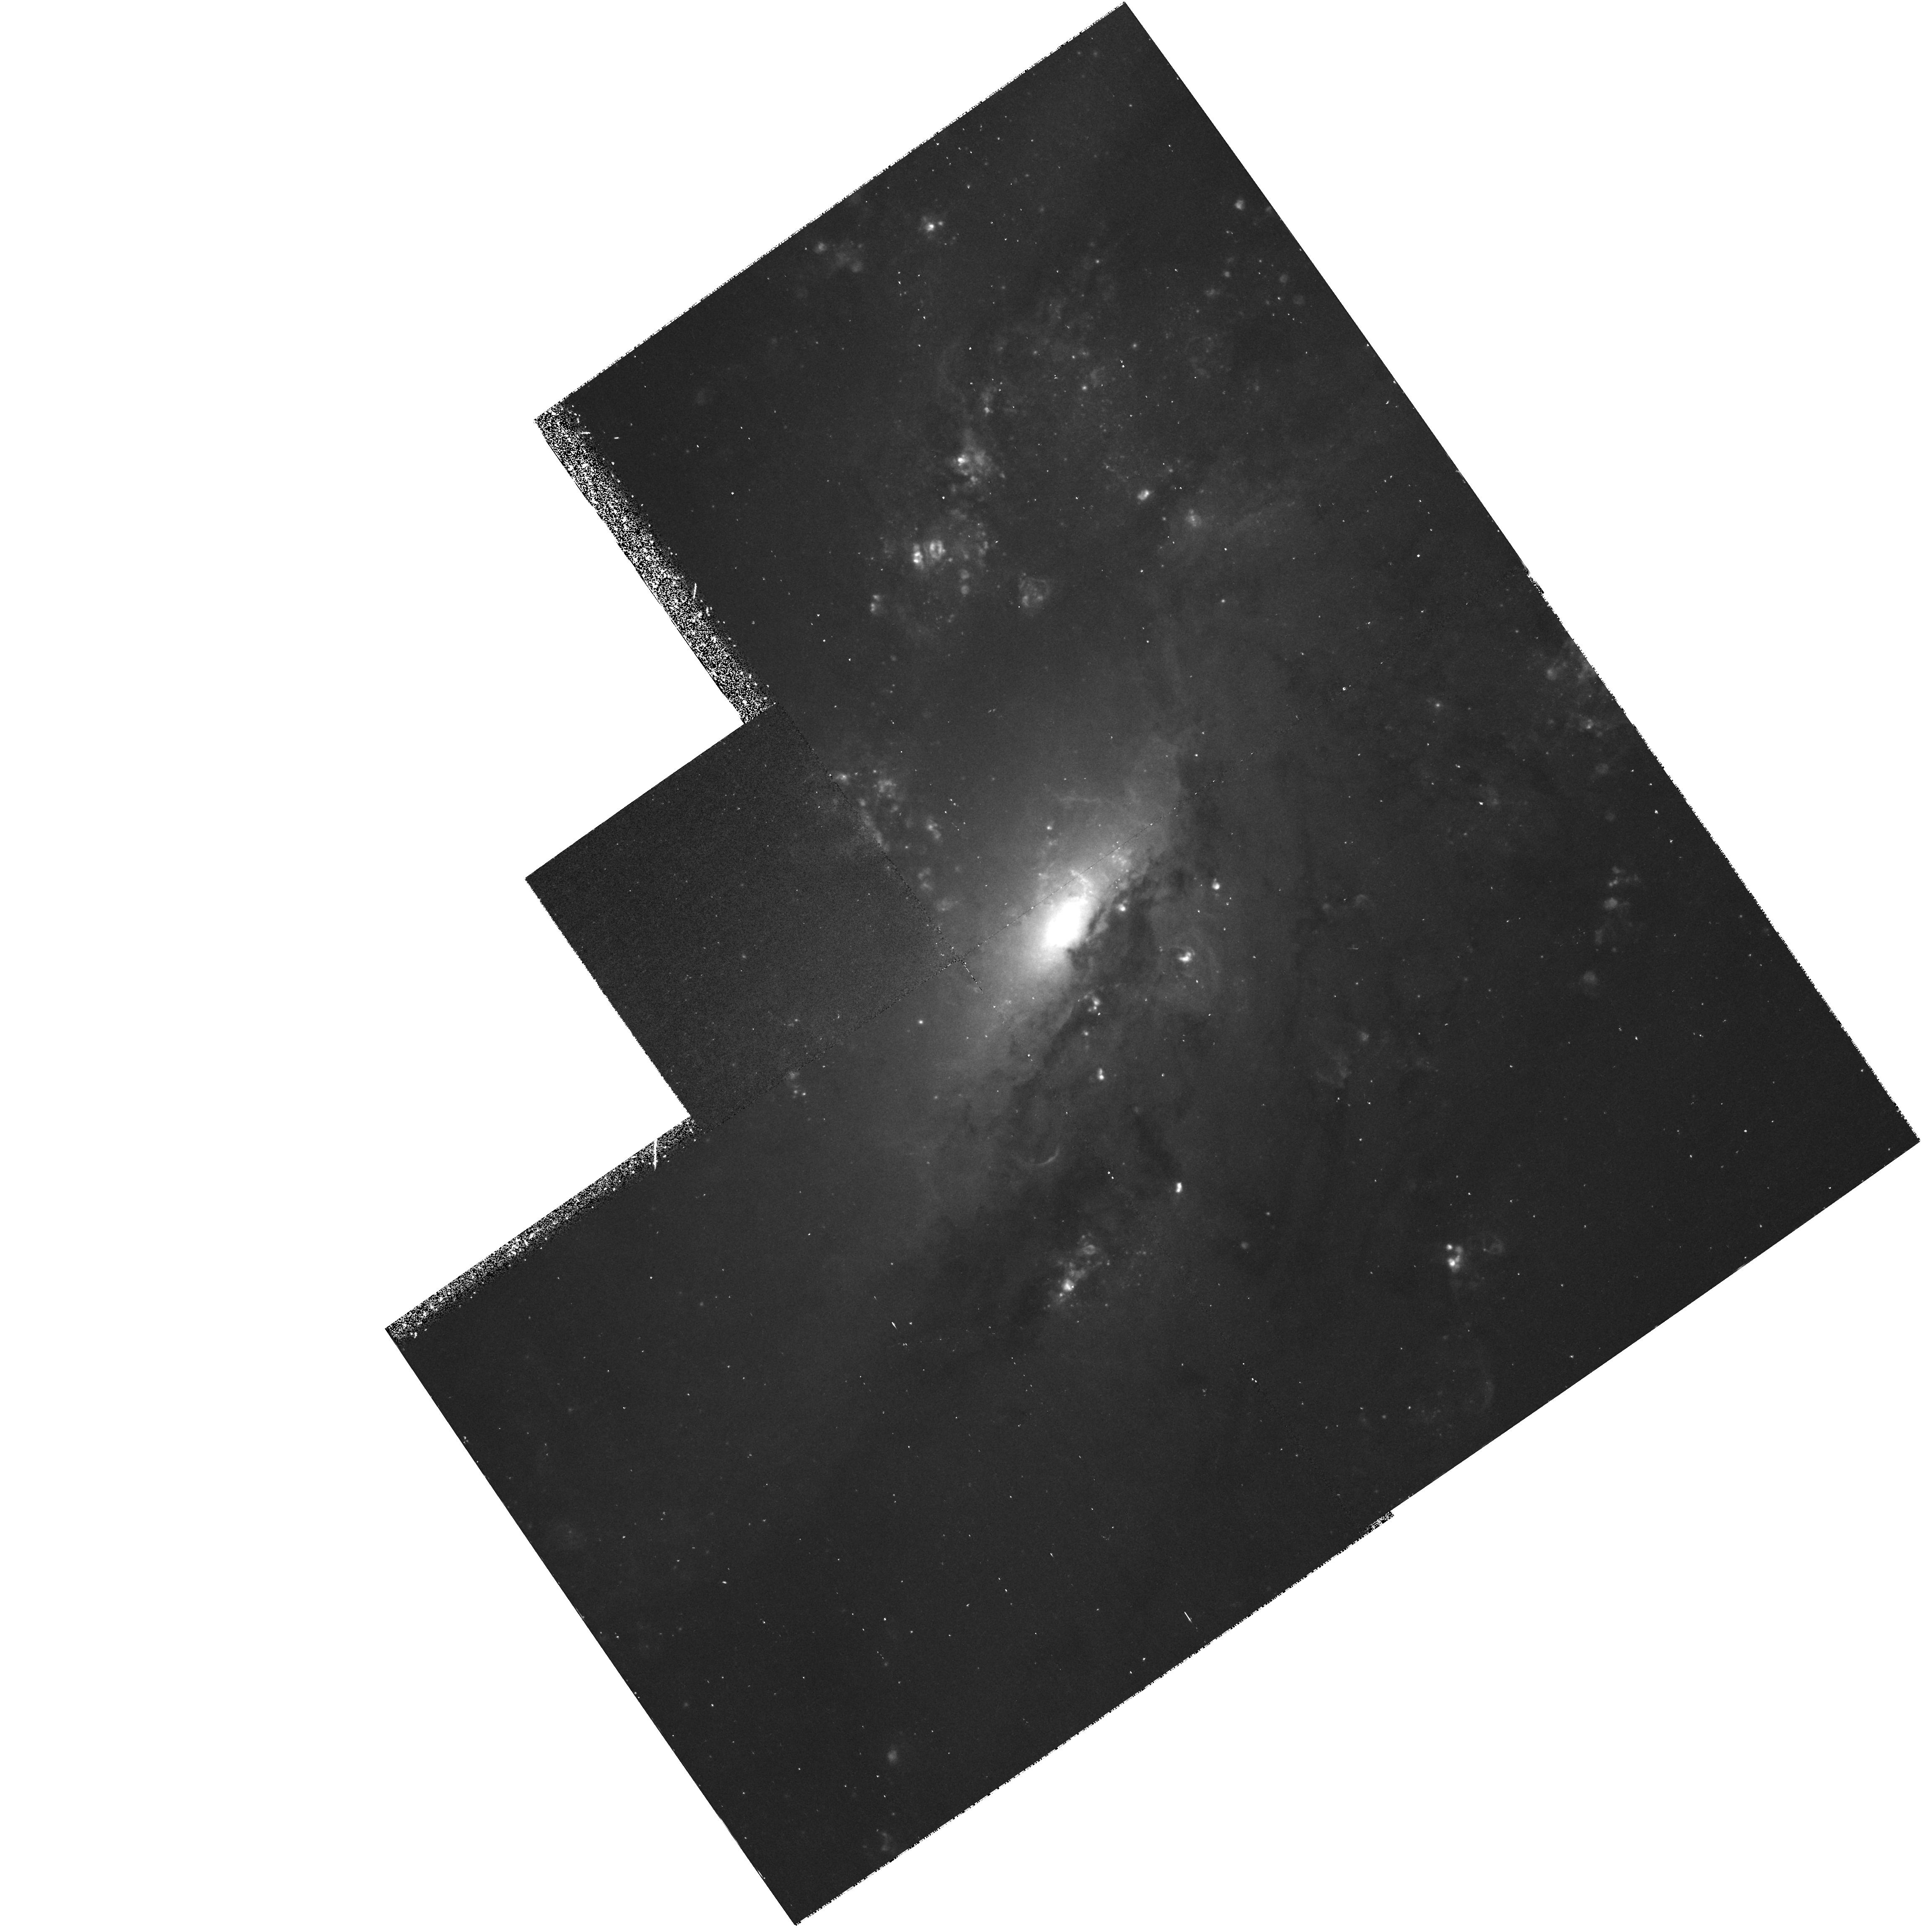
Target: NGC4258-JETS
Instrument: WFPC2/PC
Filter: F658N
Exposure: 45 min
Observation ID: hst_6563_03_wfpc2_pc_f658n_u3l503

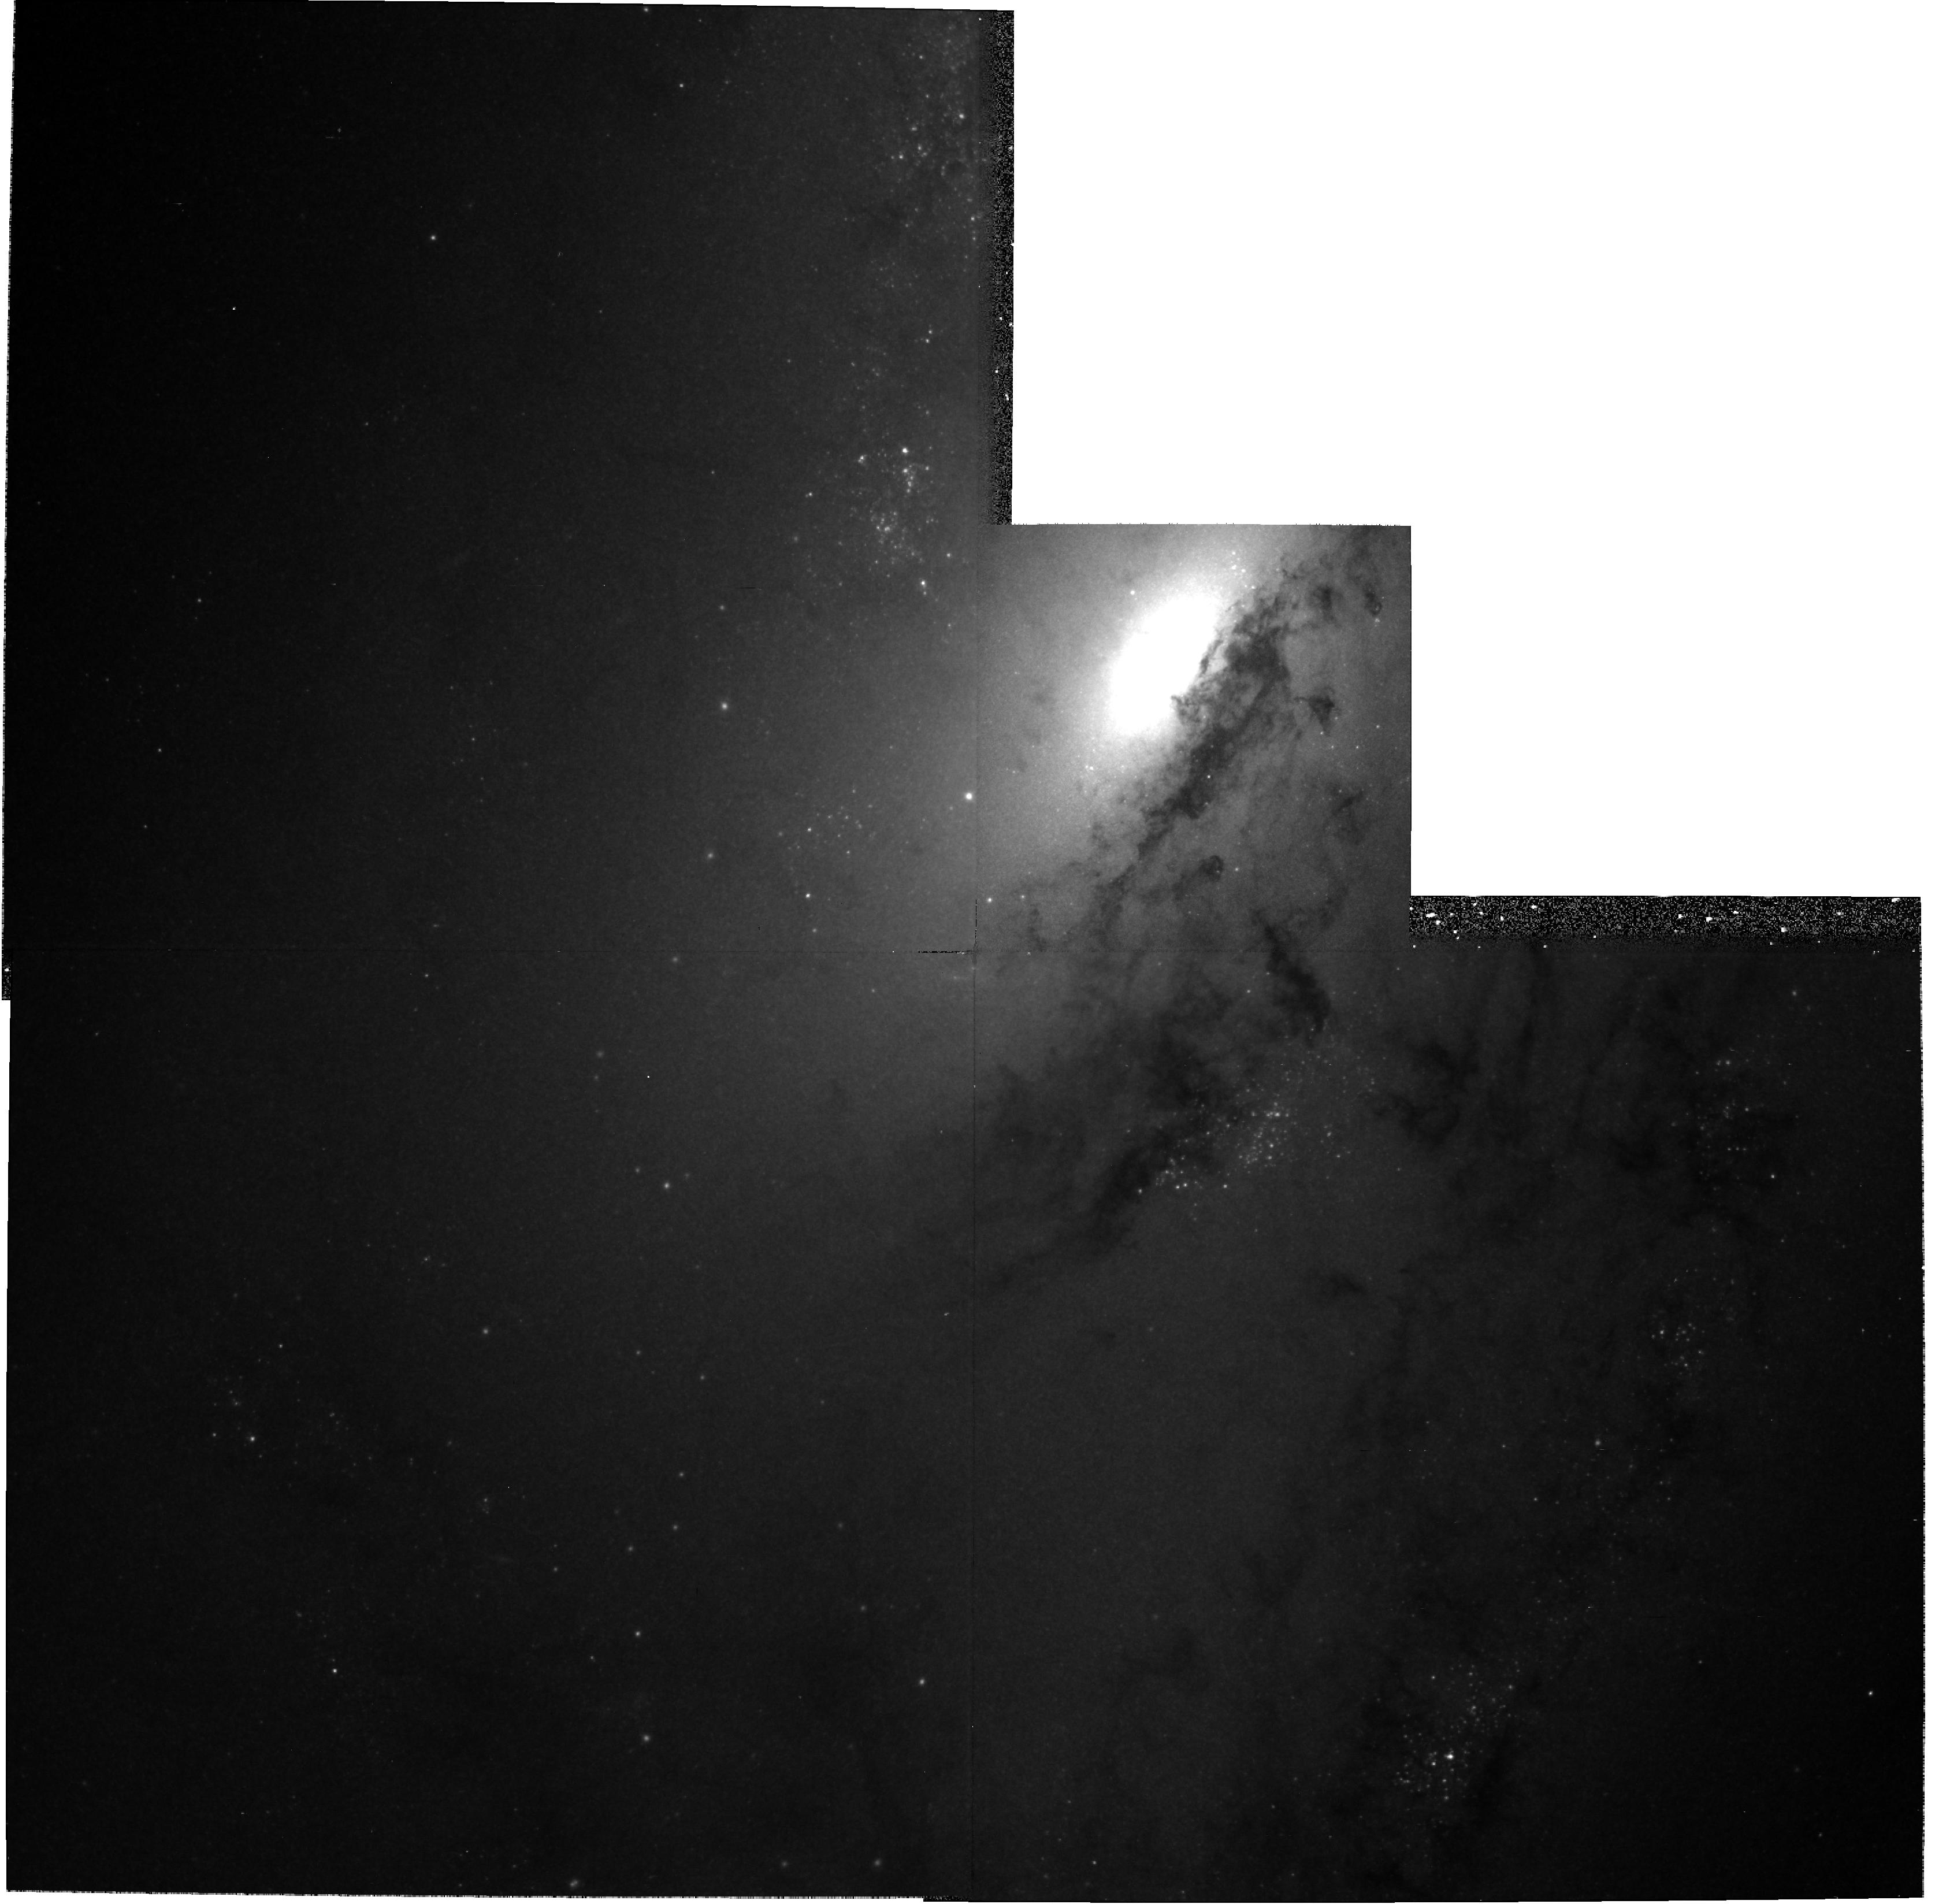
Target: NGC4258-JETS
Instrument: WFPC2/PC
Filter: F791W
Exposure: 17 min
Observation ID: hst_6563_01_wfpc2_pc_f791w_u3l501

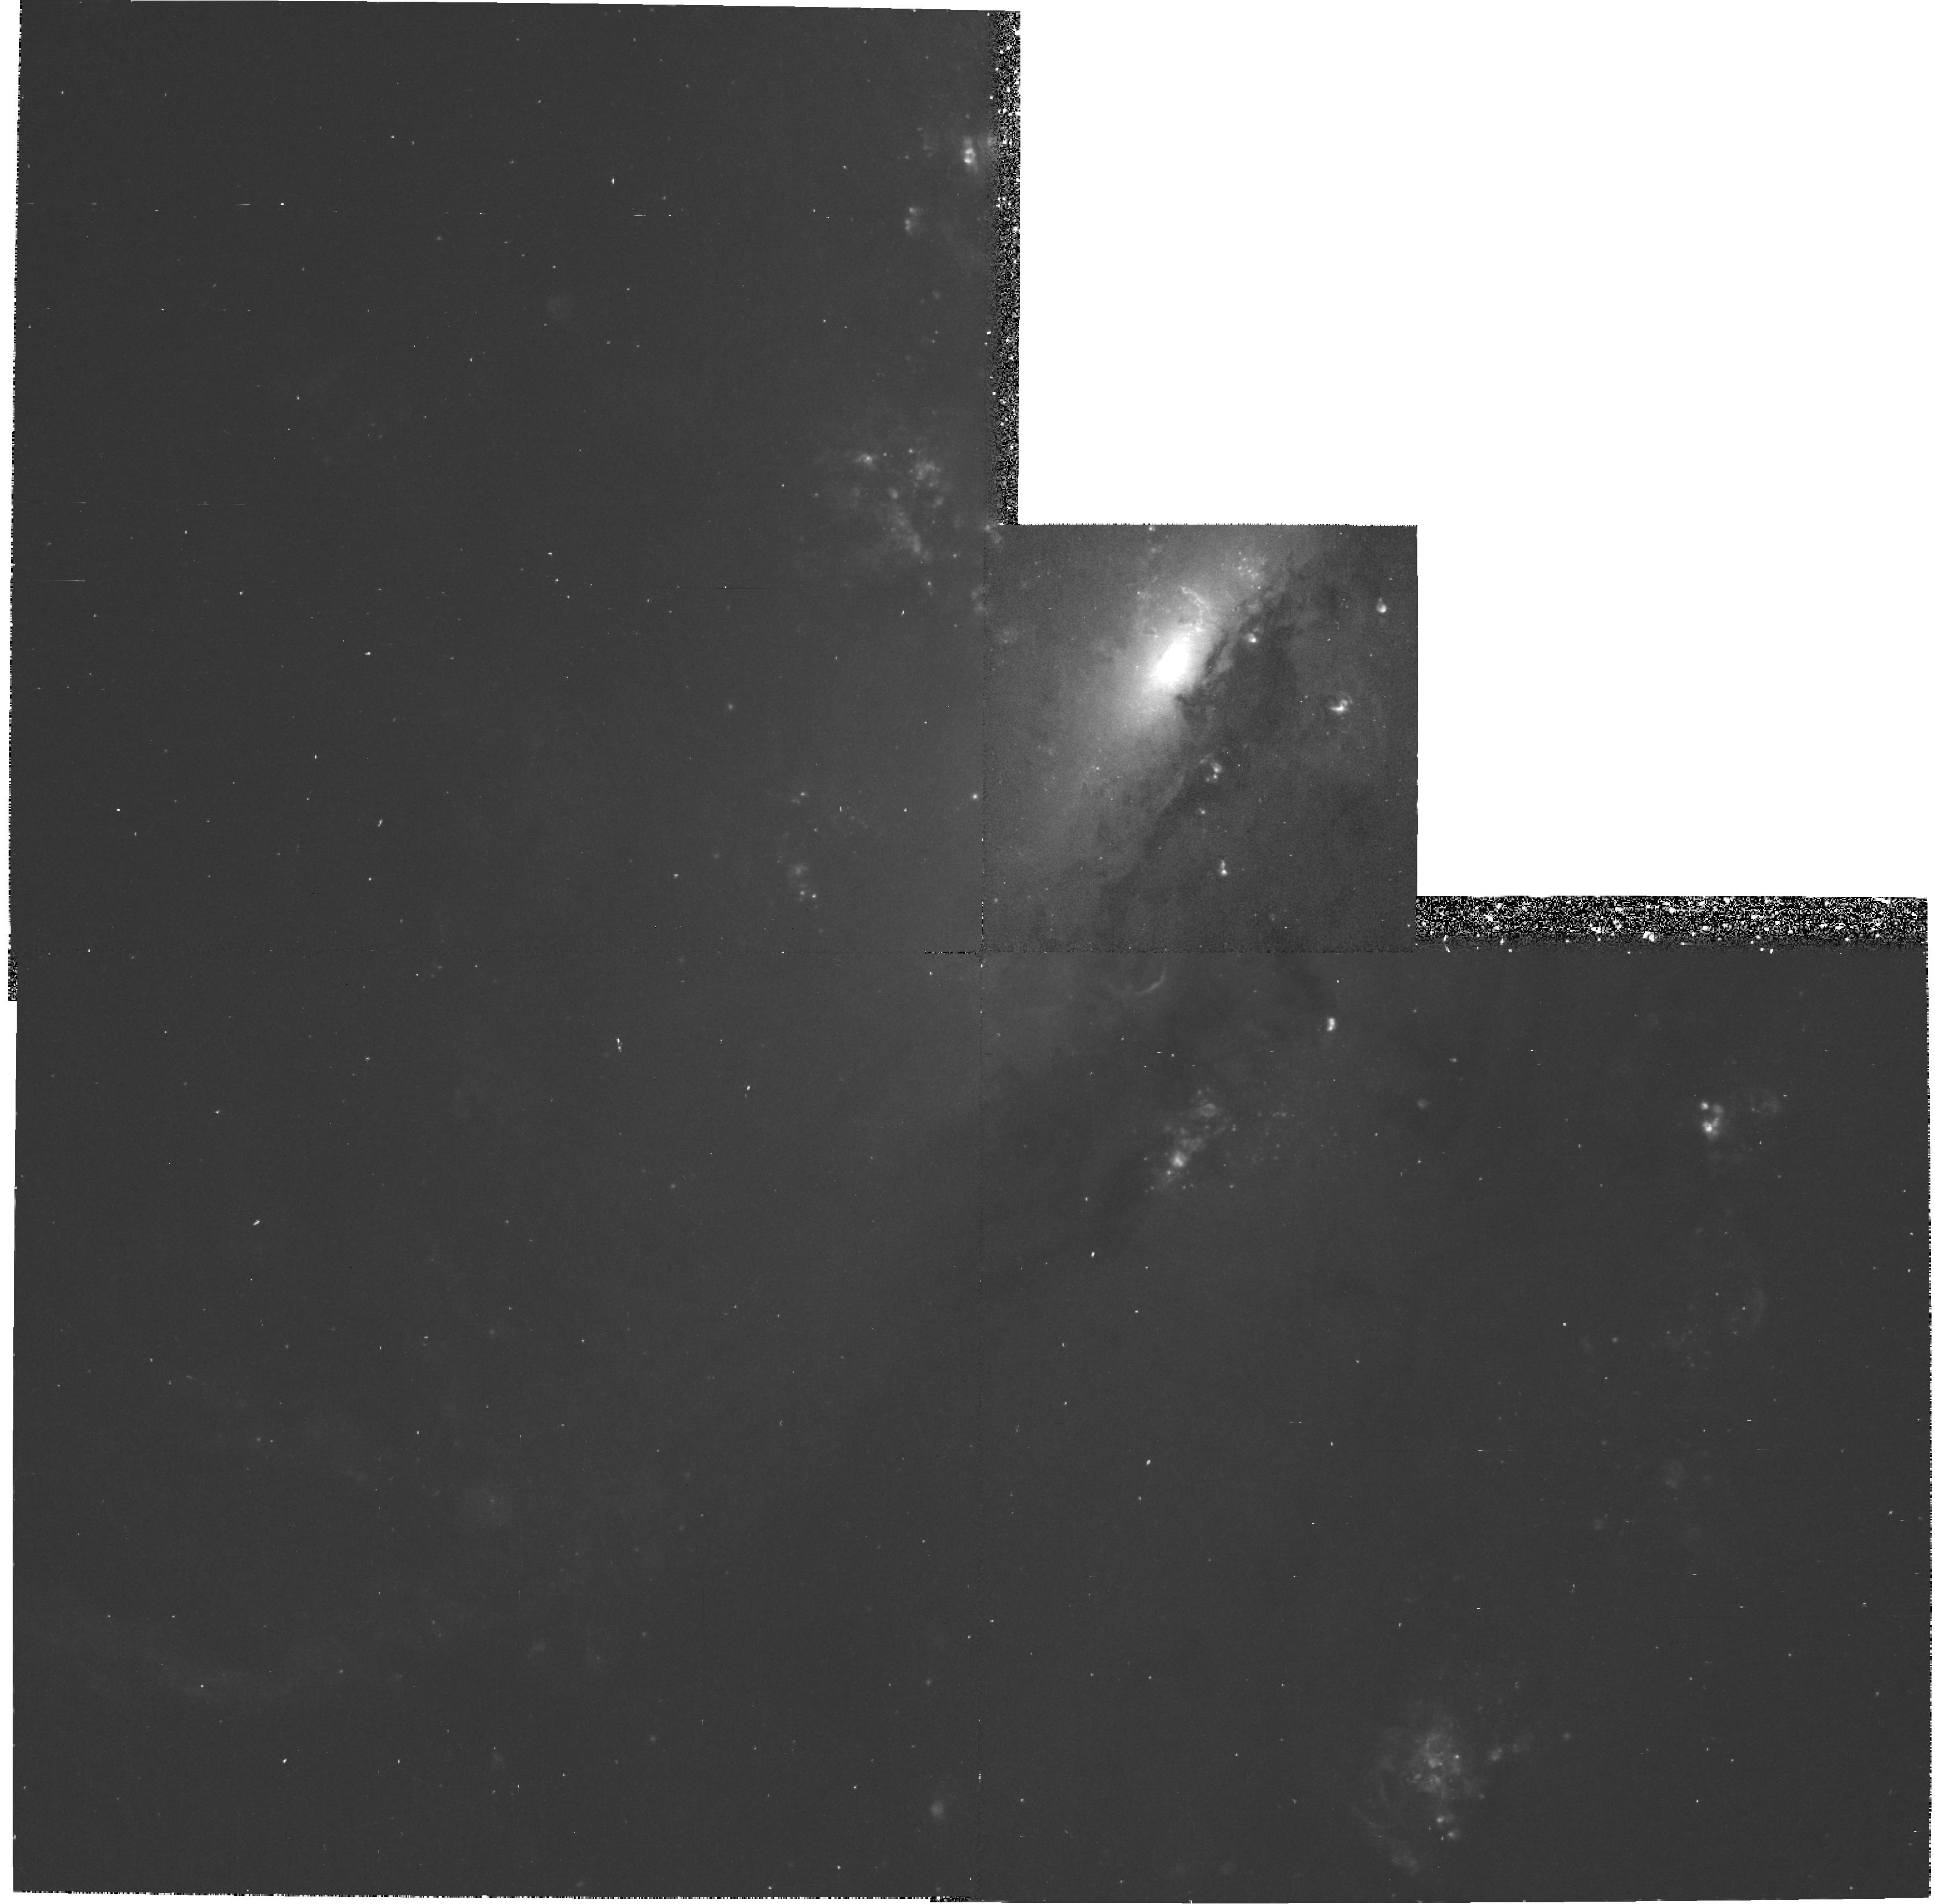
Target: NGC4258-JETS
Instrument: WFPC2/PC
Filter: F658N
Exposure: 47 min
Observation ID: hst_6563_01_wfpc2_pc_f658n_u3l501

The Helical Jet/ISM Interaction in NGC 4258 (PI: Cecil, Gerald)

NGC 4258 is a nearby active spiral with famous jets visible in radio continuum, visual emission lines, and soft x-rays. It is the best galaxy for study of entrainment, confinement, and stability of jets because its jets emerge perpendicular to a pc-scale accretion disk of known orientation. The disk rotates around a compact central mass of density >4*10^9 Msubsun pc^-3. The jets flow for several arc-minutes near the disk plane, and include >10^7/n_e Msun of ionized gas in intertwined strands of diameter <=0sec point9 (<30 pc). The strands twist helically; the twisting is also seen in Fabry- Perot spectra as velocity oscillations of +/-350 kms down the jet, suggesting that the gas flow is itself helical. The emission lines have flux ratios consistent with those of a 300 -400 kms photoionizing shock. Most of the x-rays in NGC 4258 coincide with the jets, are thermal, with kT = 0.3 keV as expected for gas behind a 400 kms shock. The shocks likely arise when molecular clumps --- stripped from cloud complexes known to be adjacent to the jet --- are entrained into the flow. A deep WFPC2 image is proposed to study the jet/ISM interaction away from the nucleus, the time history of the outflow, and correlations with the hot x-ray gas, thermal gas, and relativistic particles in the jets, on a much smaller scale (2 pc) than is possible in powerful radio galaxies. A FOS UV spectrum of a jet knot or the nucleus, along the rotation axis of the accretion disk, will assess the roles of nuclear beaming and in situ photoionization by high-velocity shocks.